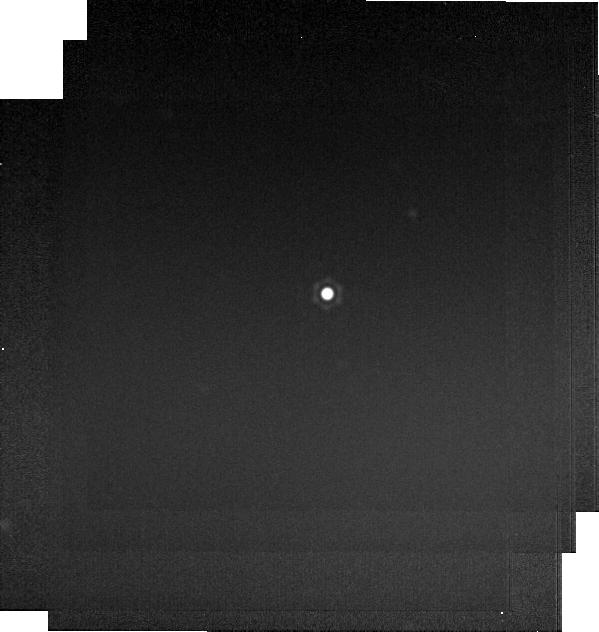
Target: HD-2811
Instrument: MIRI
Filter: F2550W
Exposure: 1 min
Observation ID: jw12522-o002_t003_miri_f2550w-brightsky

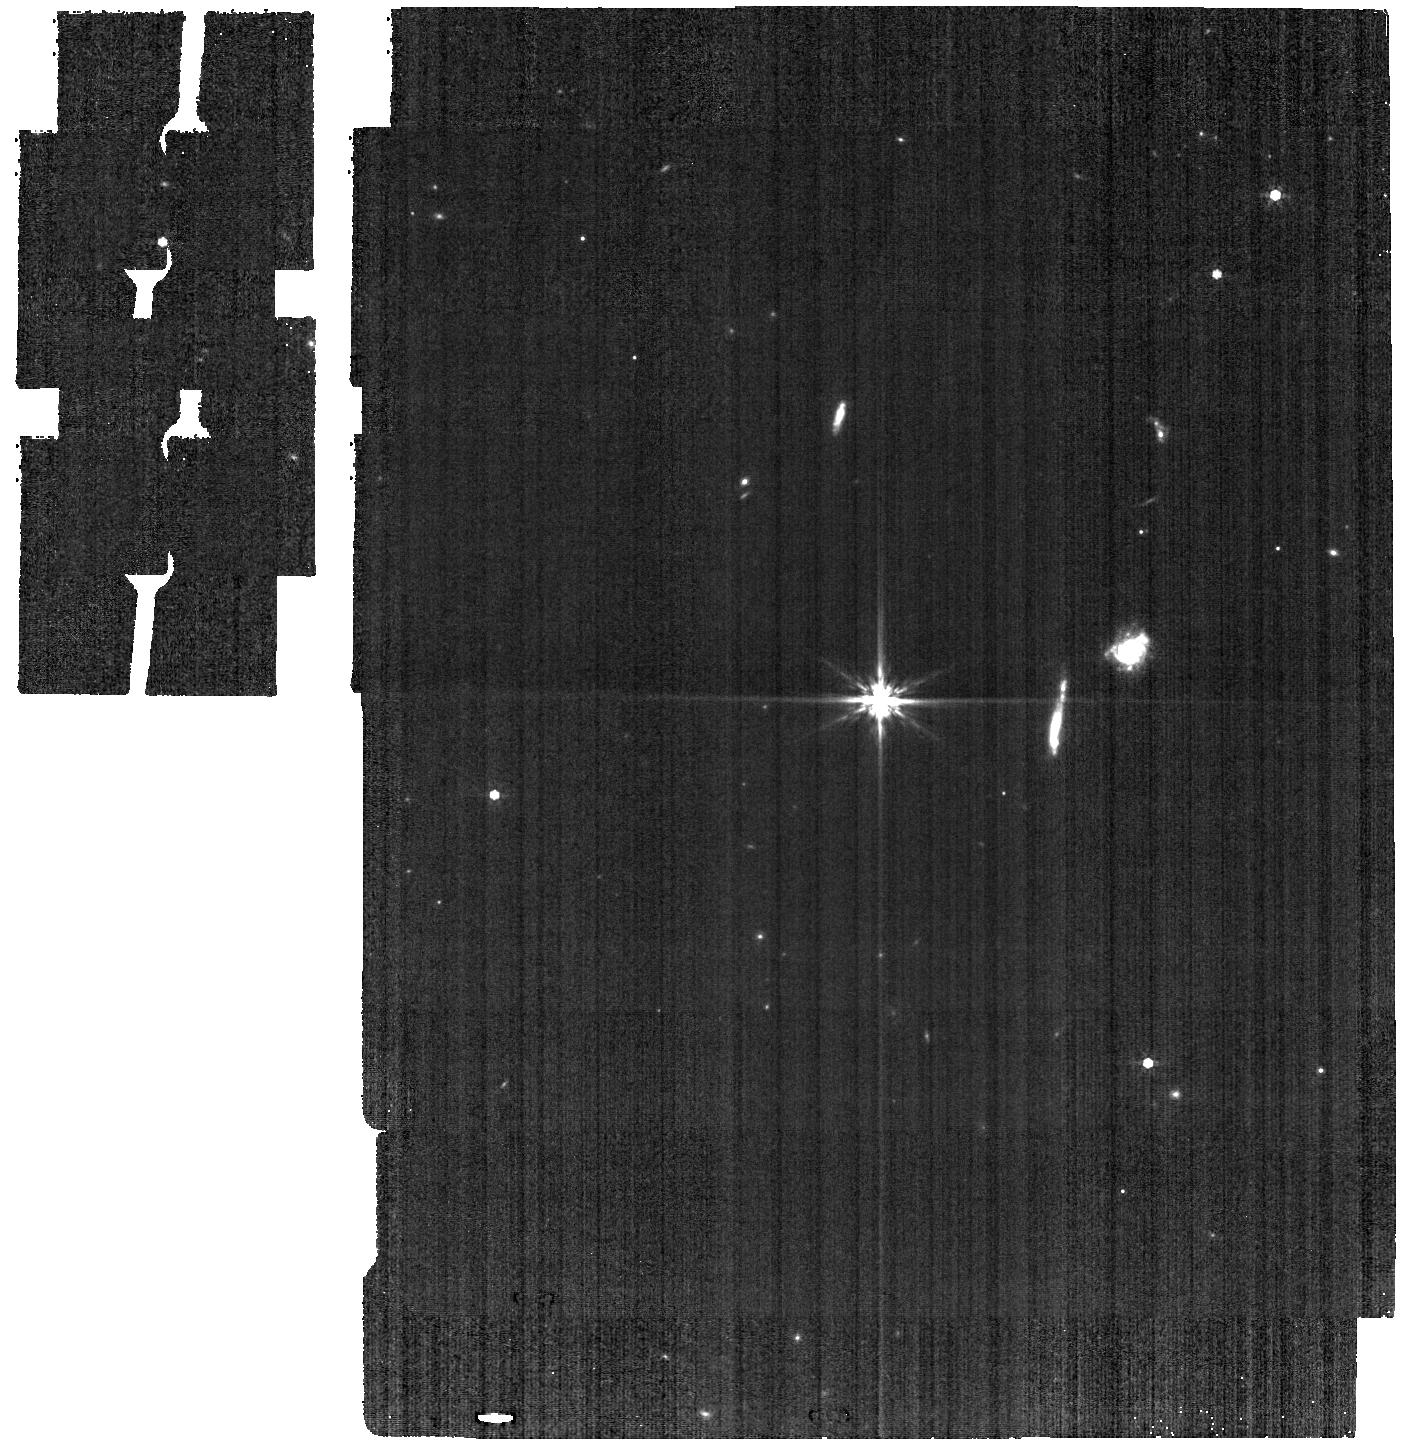
Target: BD+60-1753
Instrument: MIRI
Filter: F770W
Exposure: 6 min
Observation ID: jw12522-o061_t001_miri_f770w

CAL-XCAL-501: Absolute Flux Calibration (A Dwarfs) (PI: Gordon, Karl D.)

This program obtains observations of A dwarf stars as part of the JWST absolute flux calibration effort. This effort uses all JWST instruments to provide absolute flux calibration for all JWST modes (filters, gratings, etc). The combined nature of this effort is to ensure the highest quality flux calibration internal to and between instruments and to carry out the observations efficiently. This program provides observations of A dwarf stars and companion programs provide observations of hot stars and solar analog observations. The absolute flux observations will be compared to model predictions of the stars' flux densities to calculate the appropriate calibration factors per instrument mode. This calibration program may change in response to system developments and the final Cycle 5 science program.